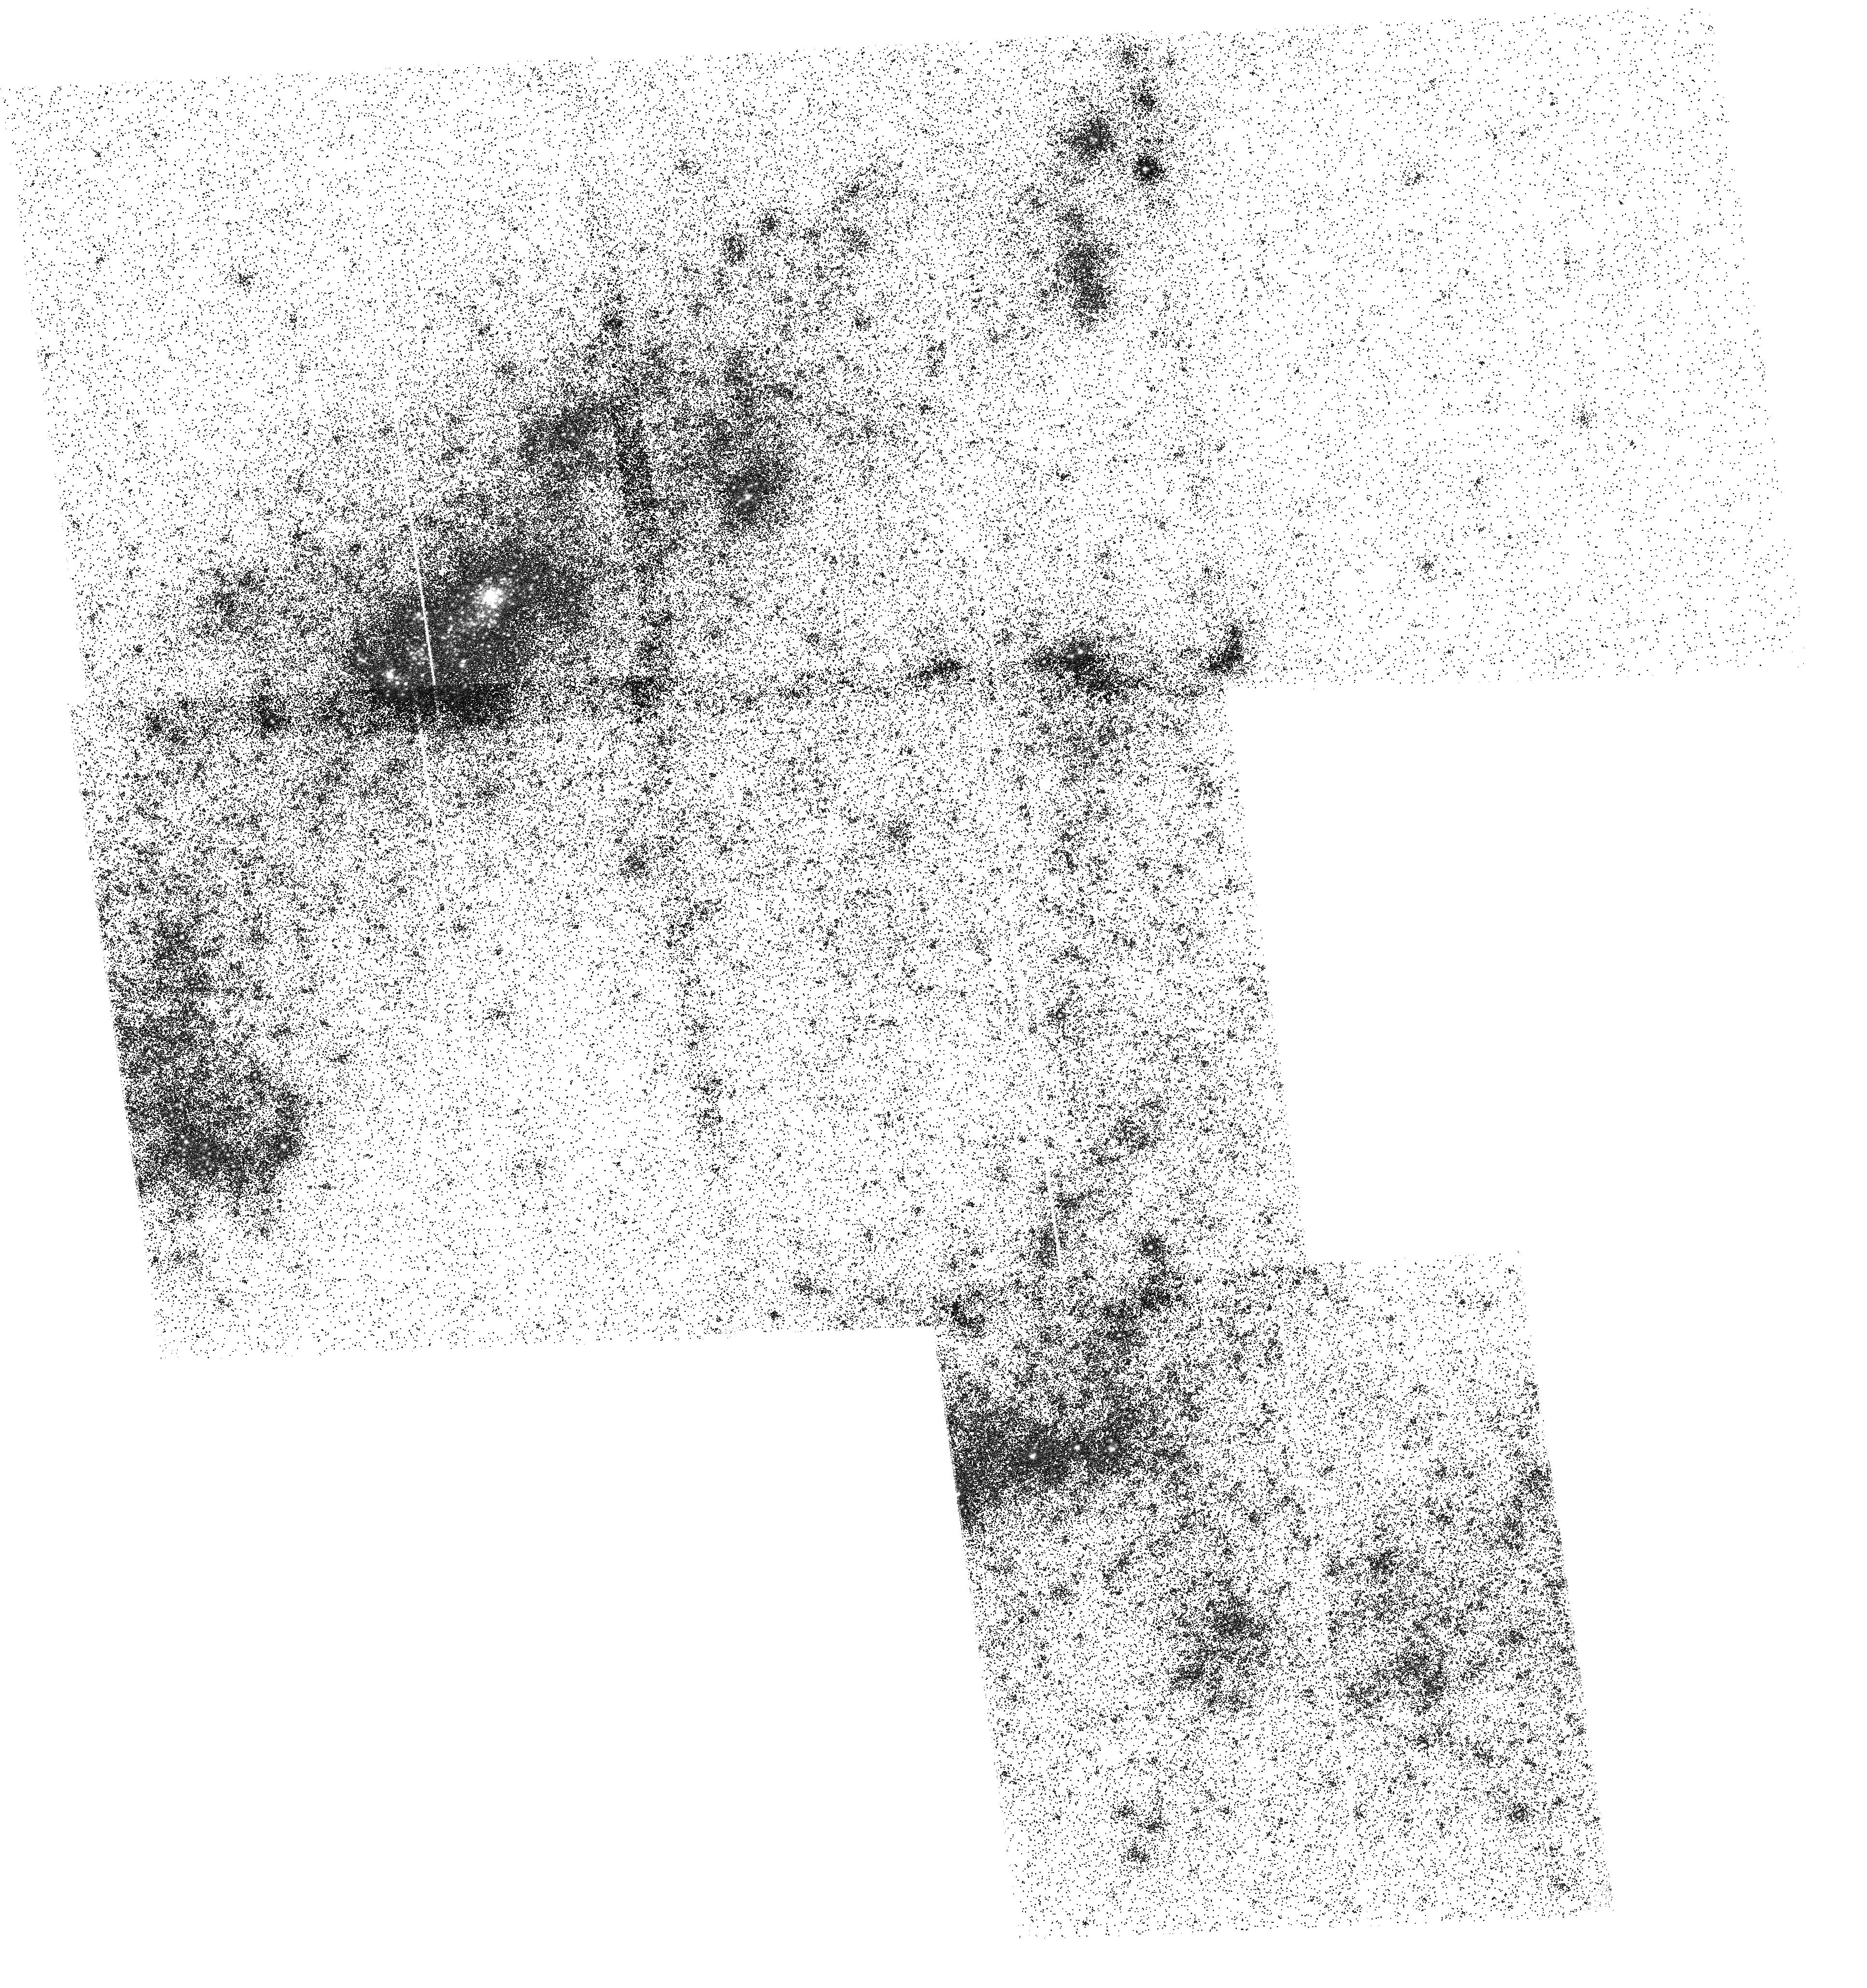
Target: NGC-4395-B. Instrument: ACS/SBC. Filter: F150LP. Exposure: 31 min. Observation ID: hst_16316_a6_acs_sbc_f150lp_jec0a6

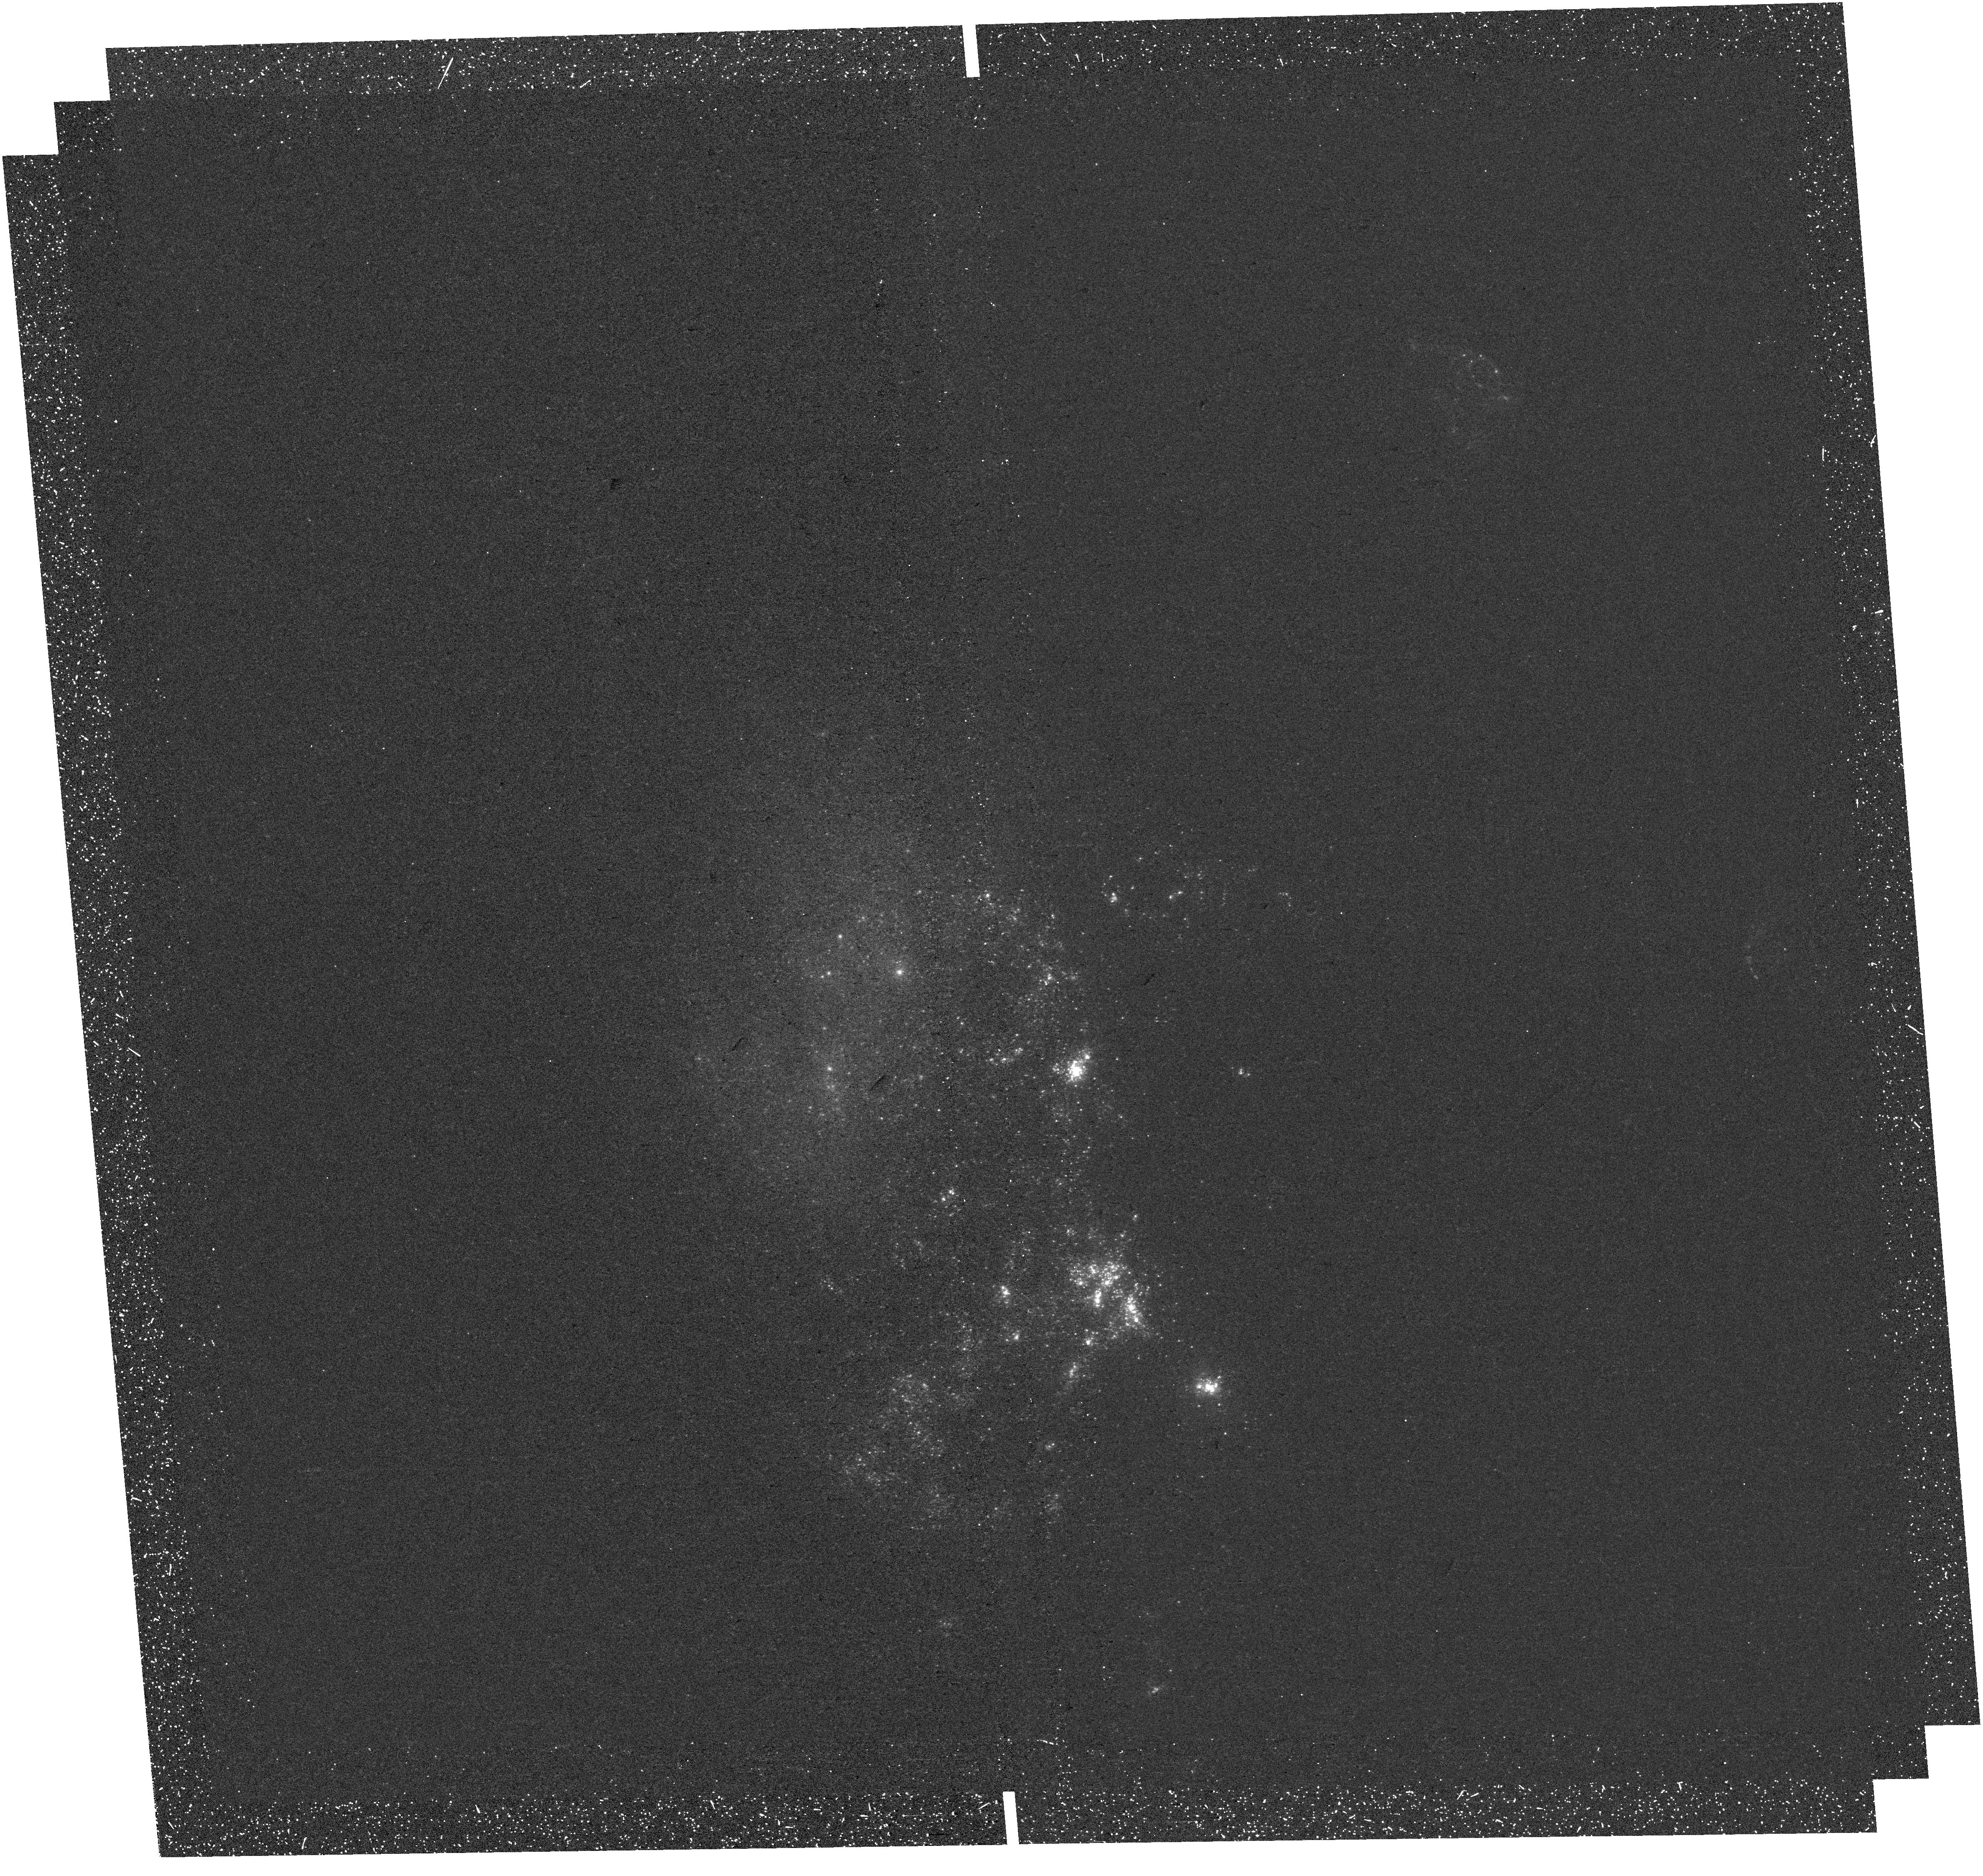
Target: NGC-4485. Instrument: WFC3/UVIS. Filter: F218W. Exposure: 36 min. Observation ID: hst_16316_e7_wfc3_uvis_f218w_iec0e7

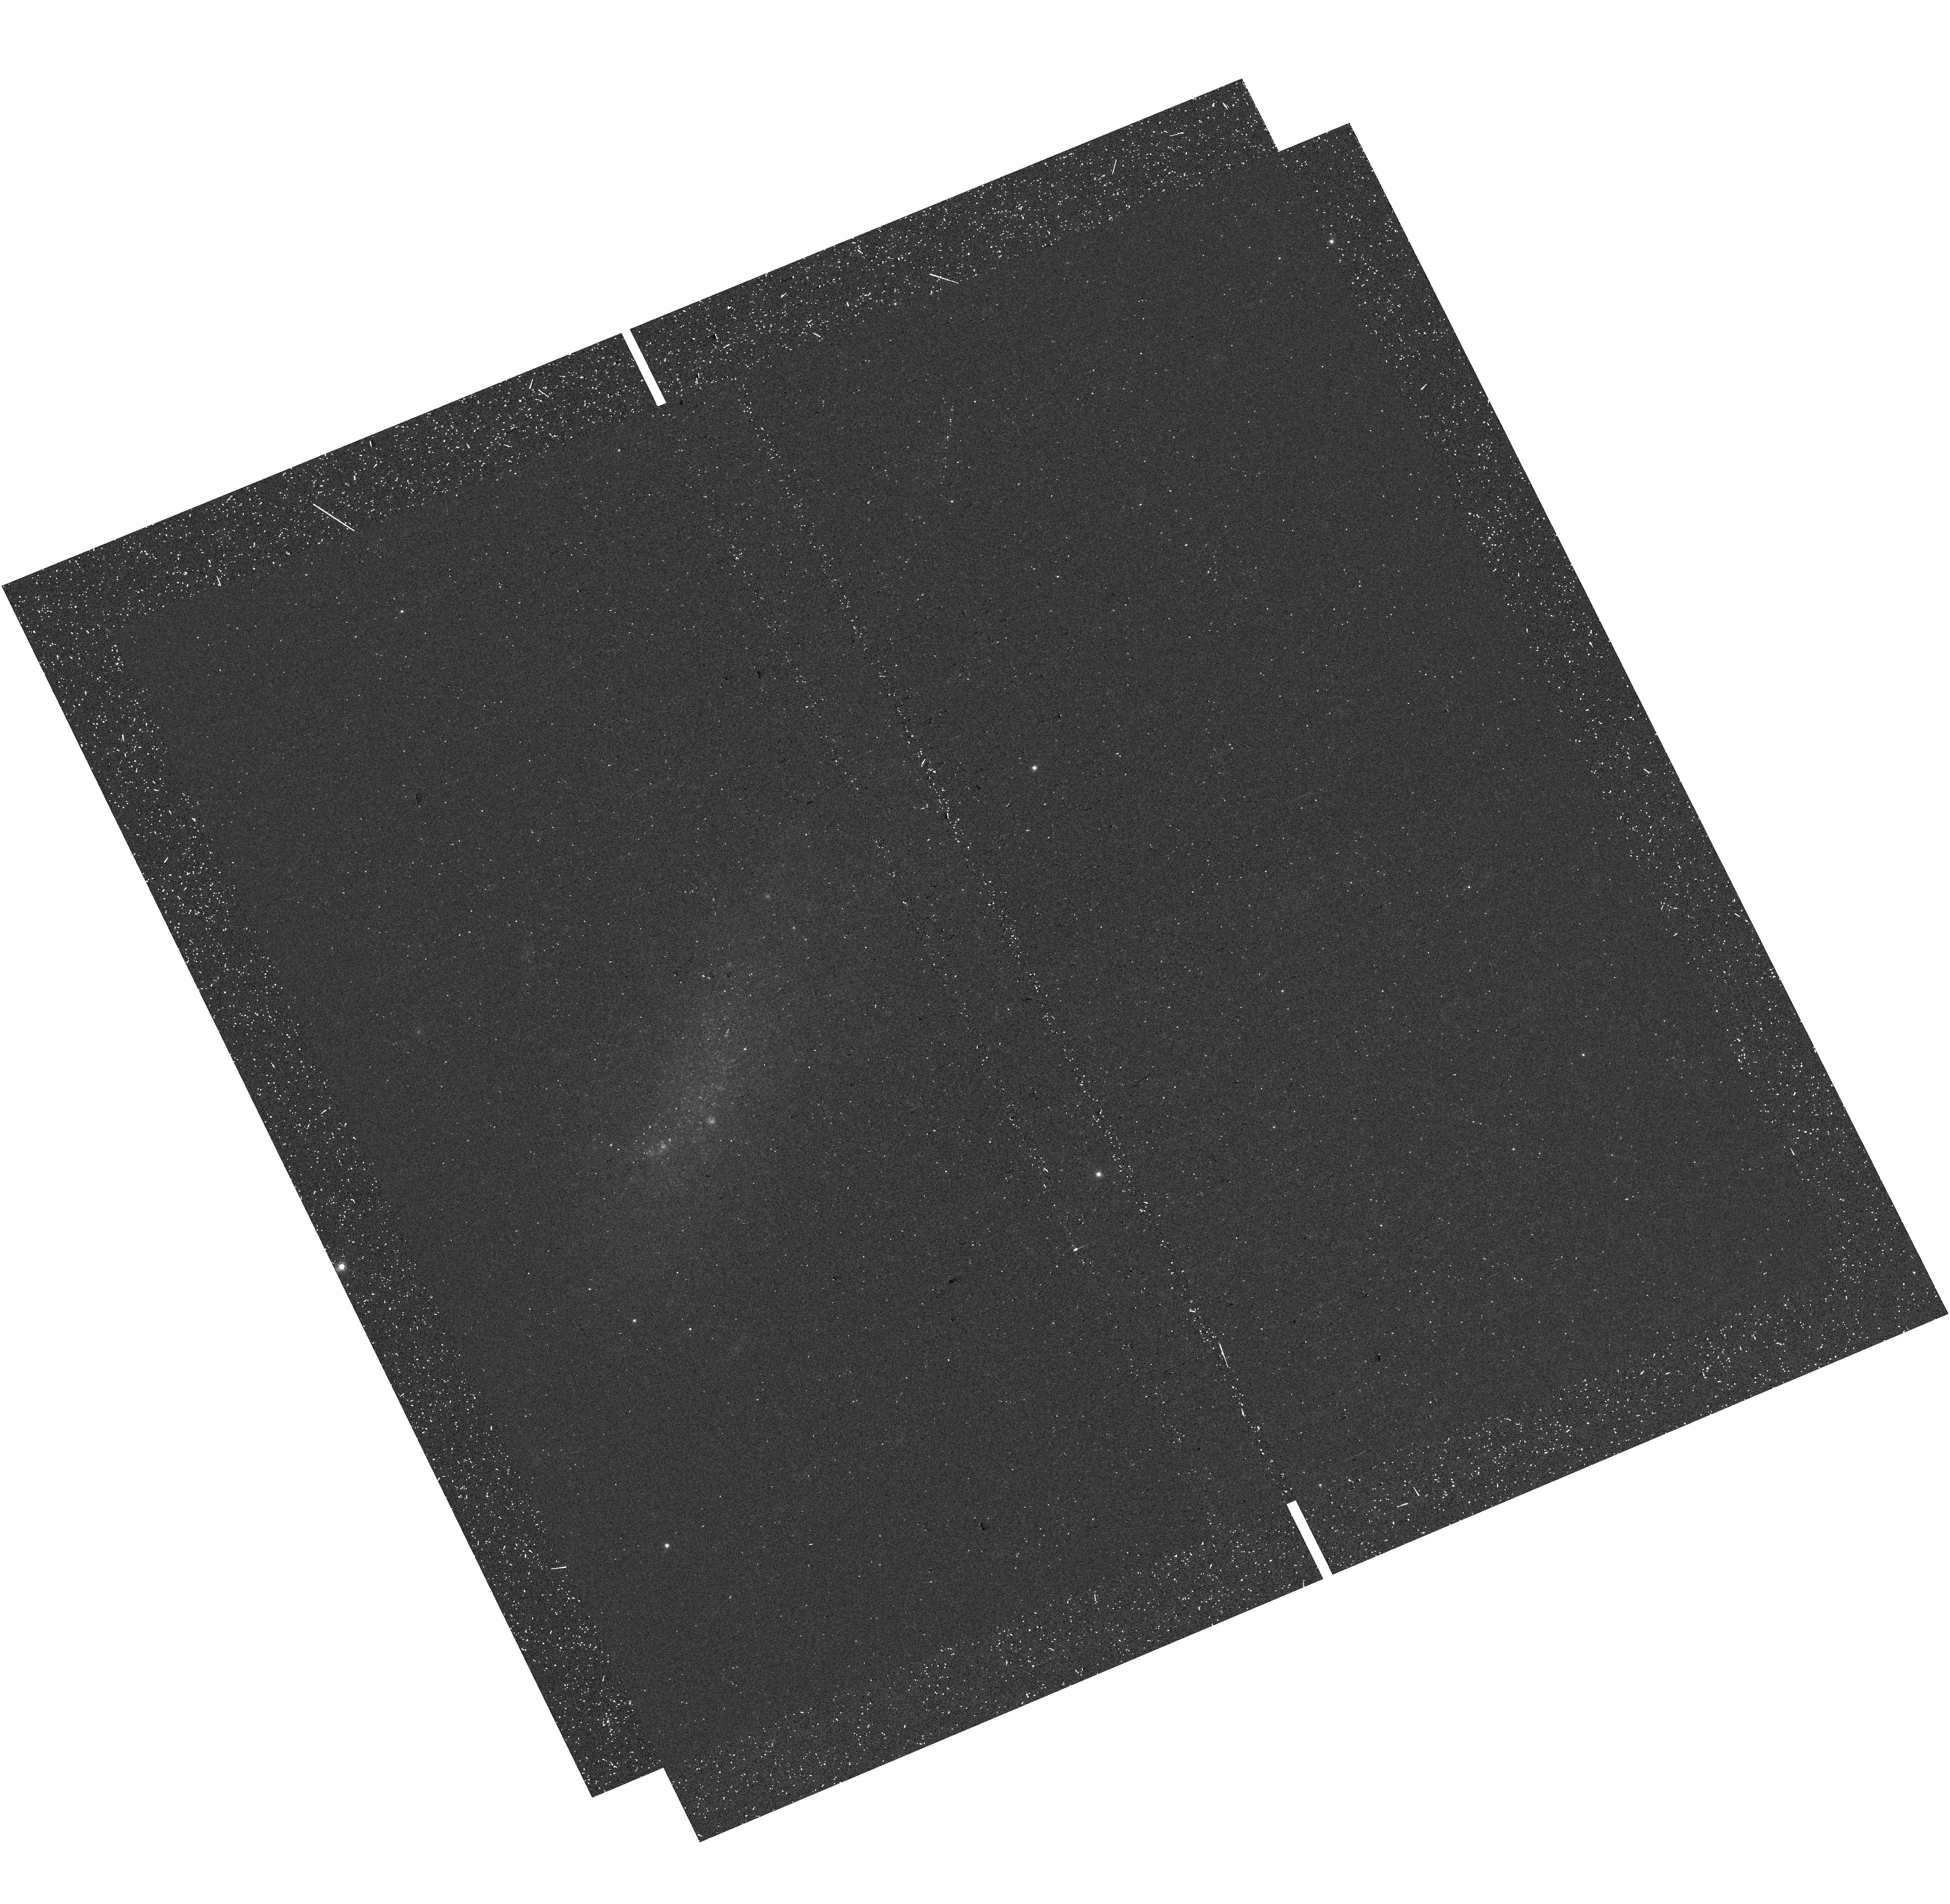
Target: IC-4247. Instrument: WFC3/UVIS. Filter: F657N. Exposure: 12 min. Observation ID: hst_16316_a1_wfc3_uvis_f657n_iec0a1

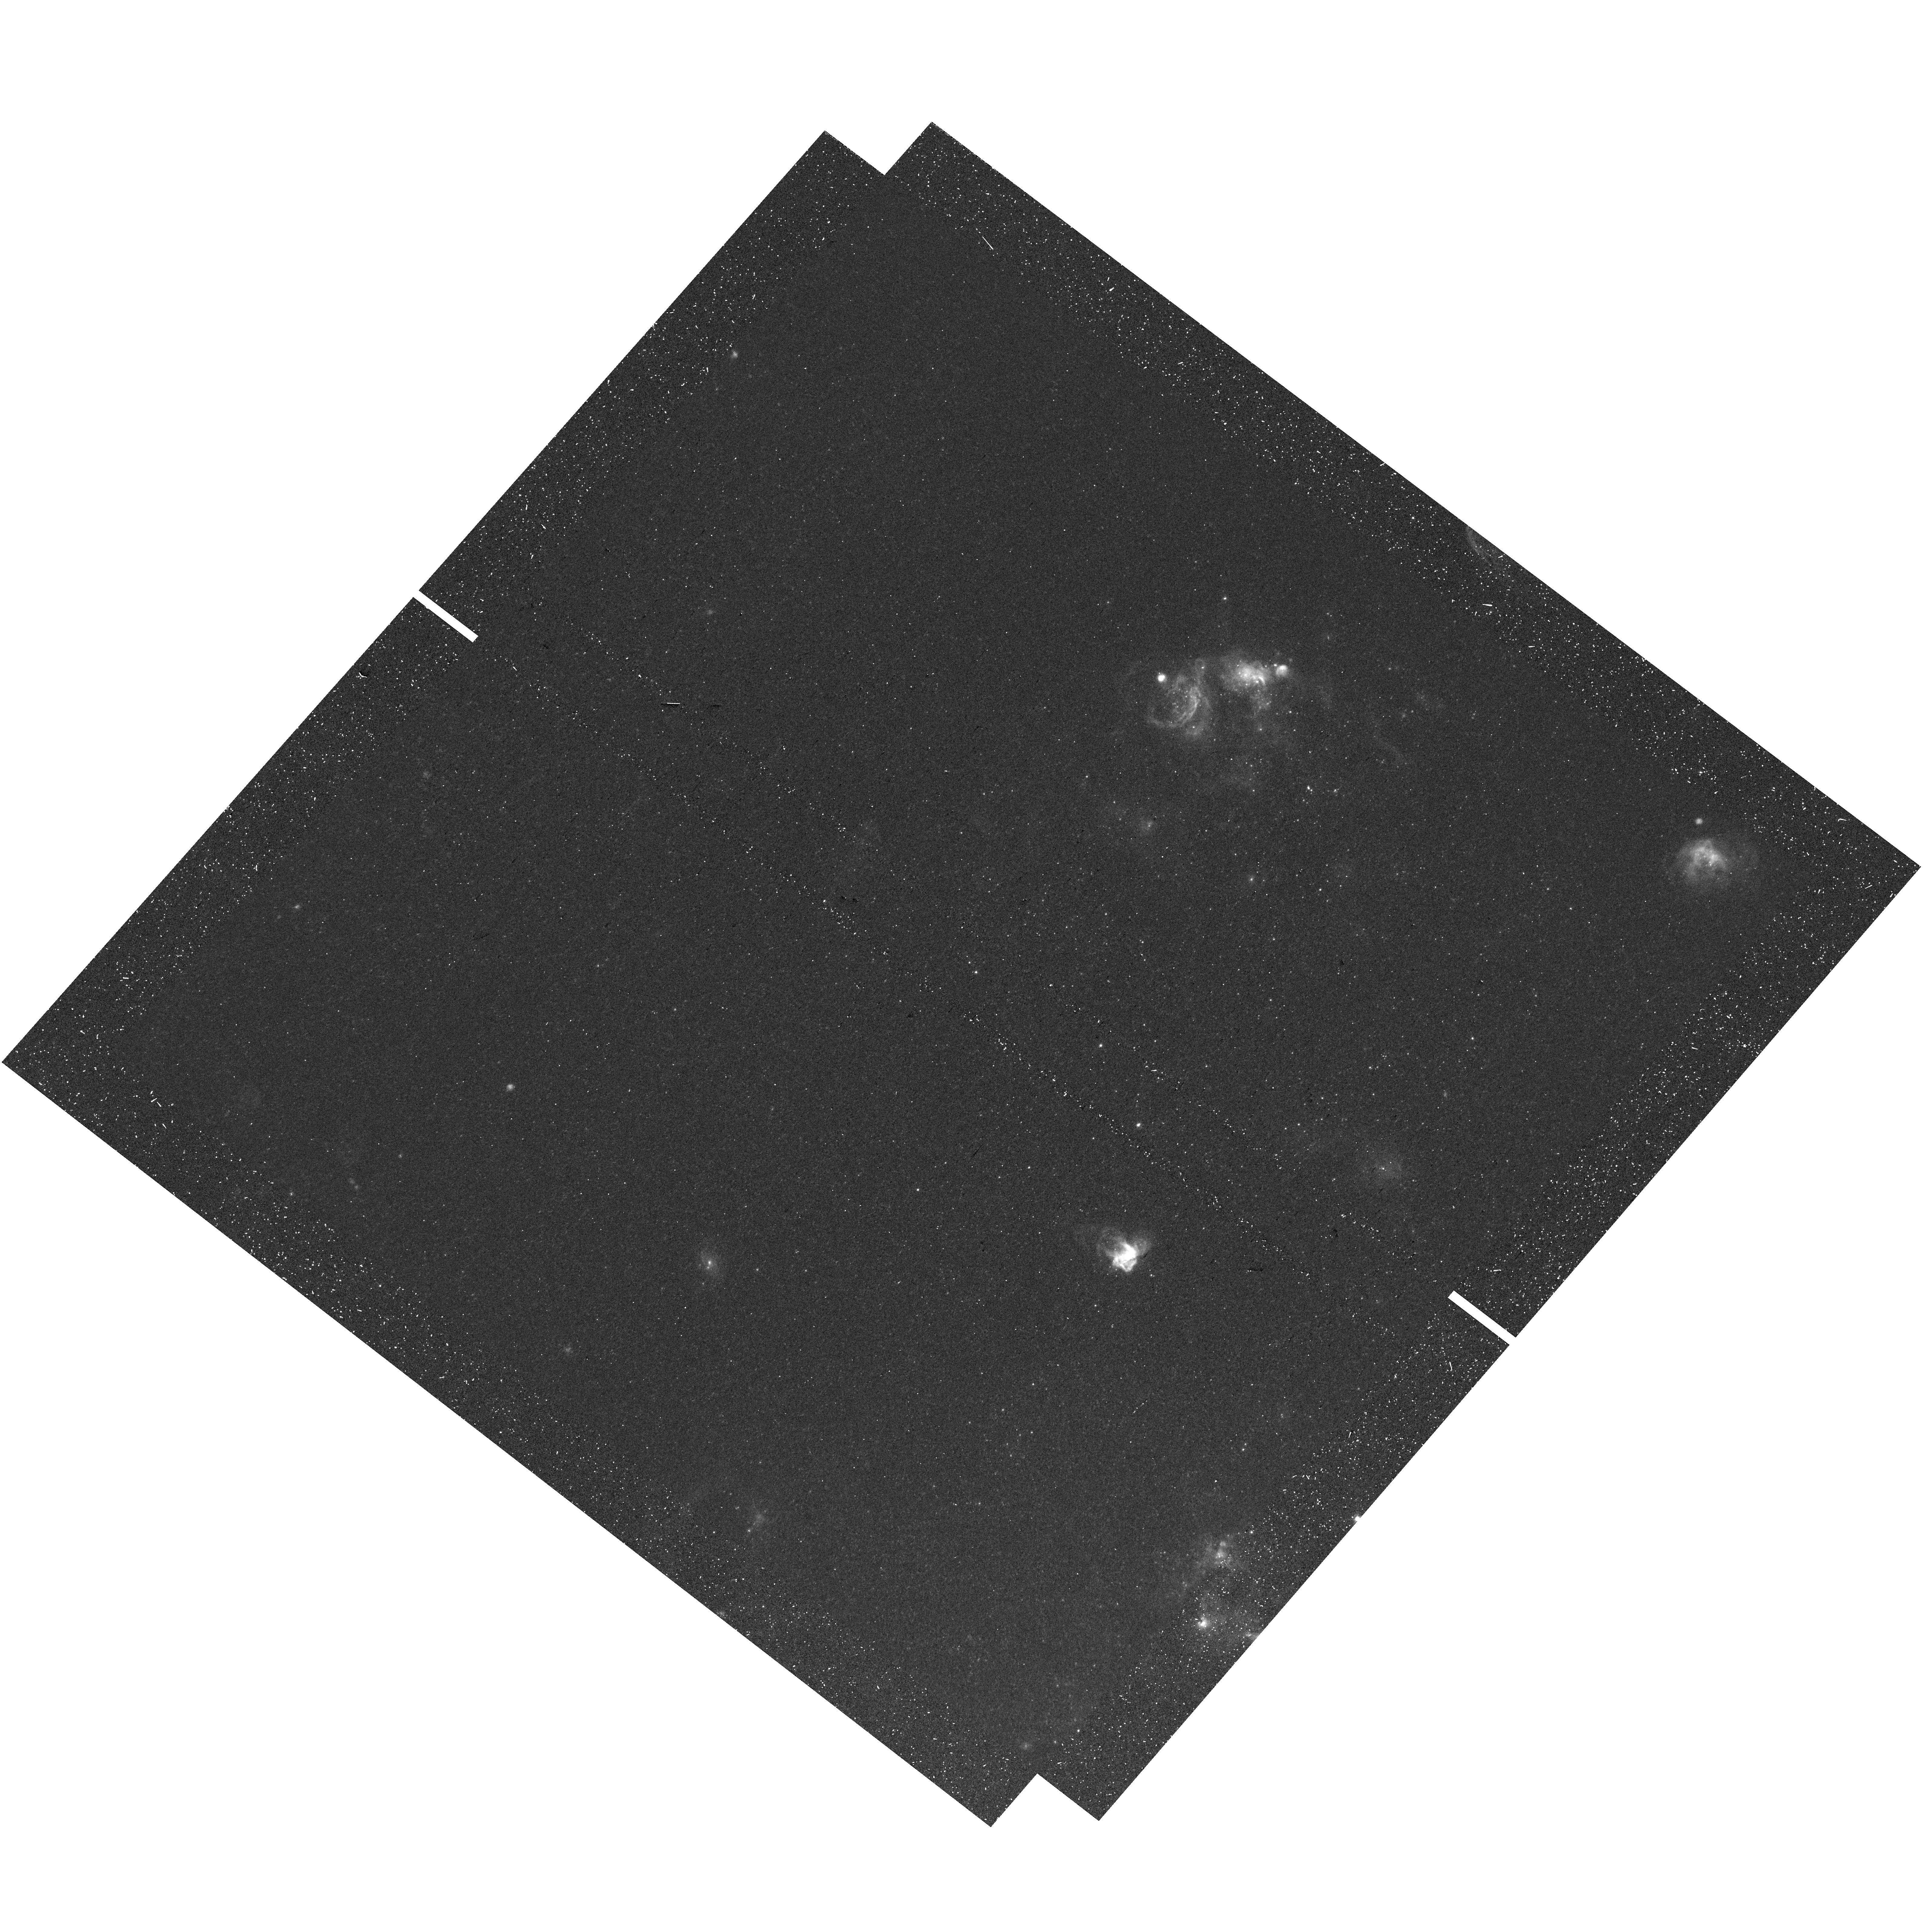
Target: NGC-300. Instrument: WFC3/UVIS. Filter: F657N. Exposure: 12 min. Observation ID: hst_16316_25_wfc3_uvis_f657n_iec025

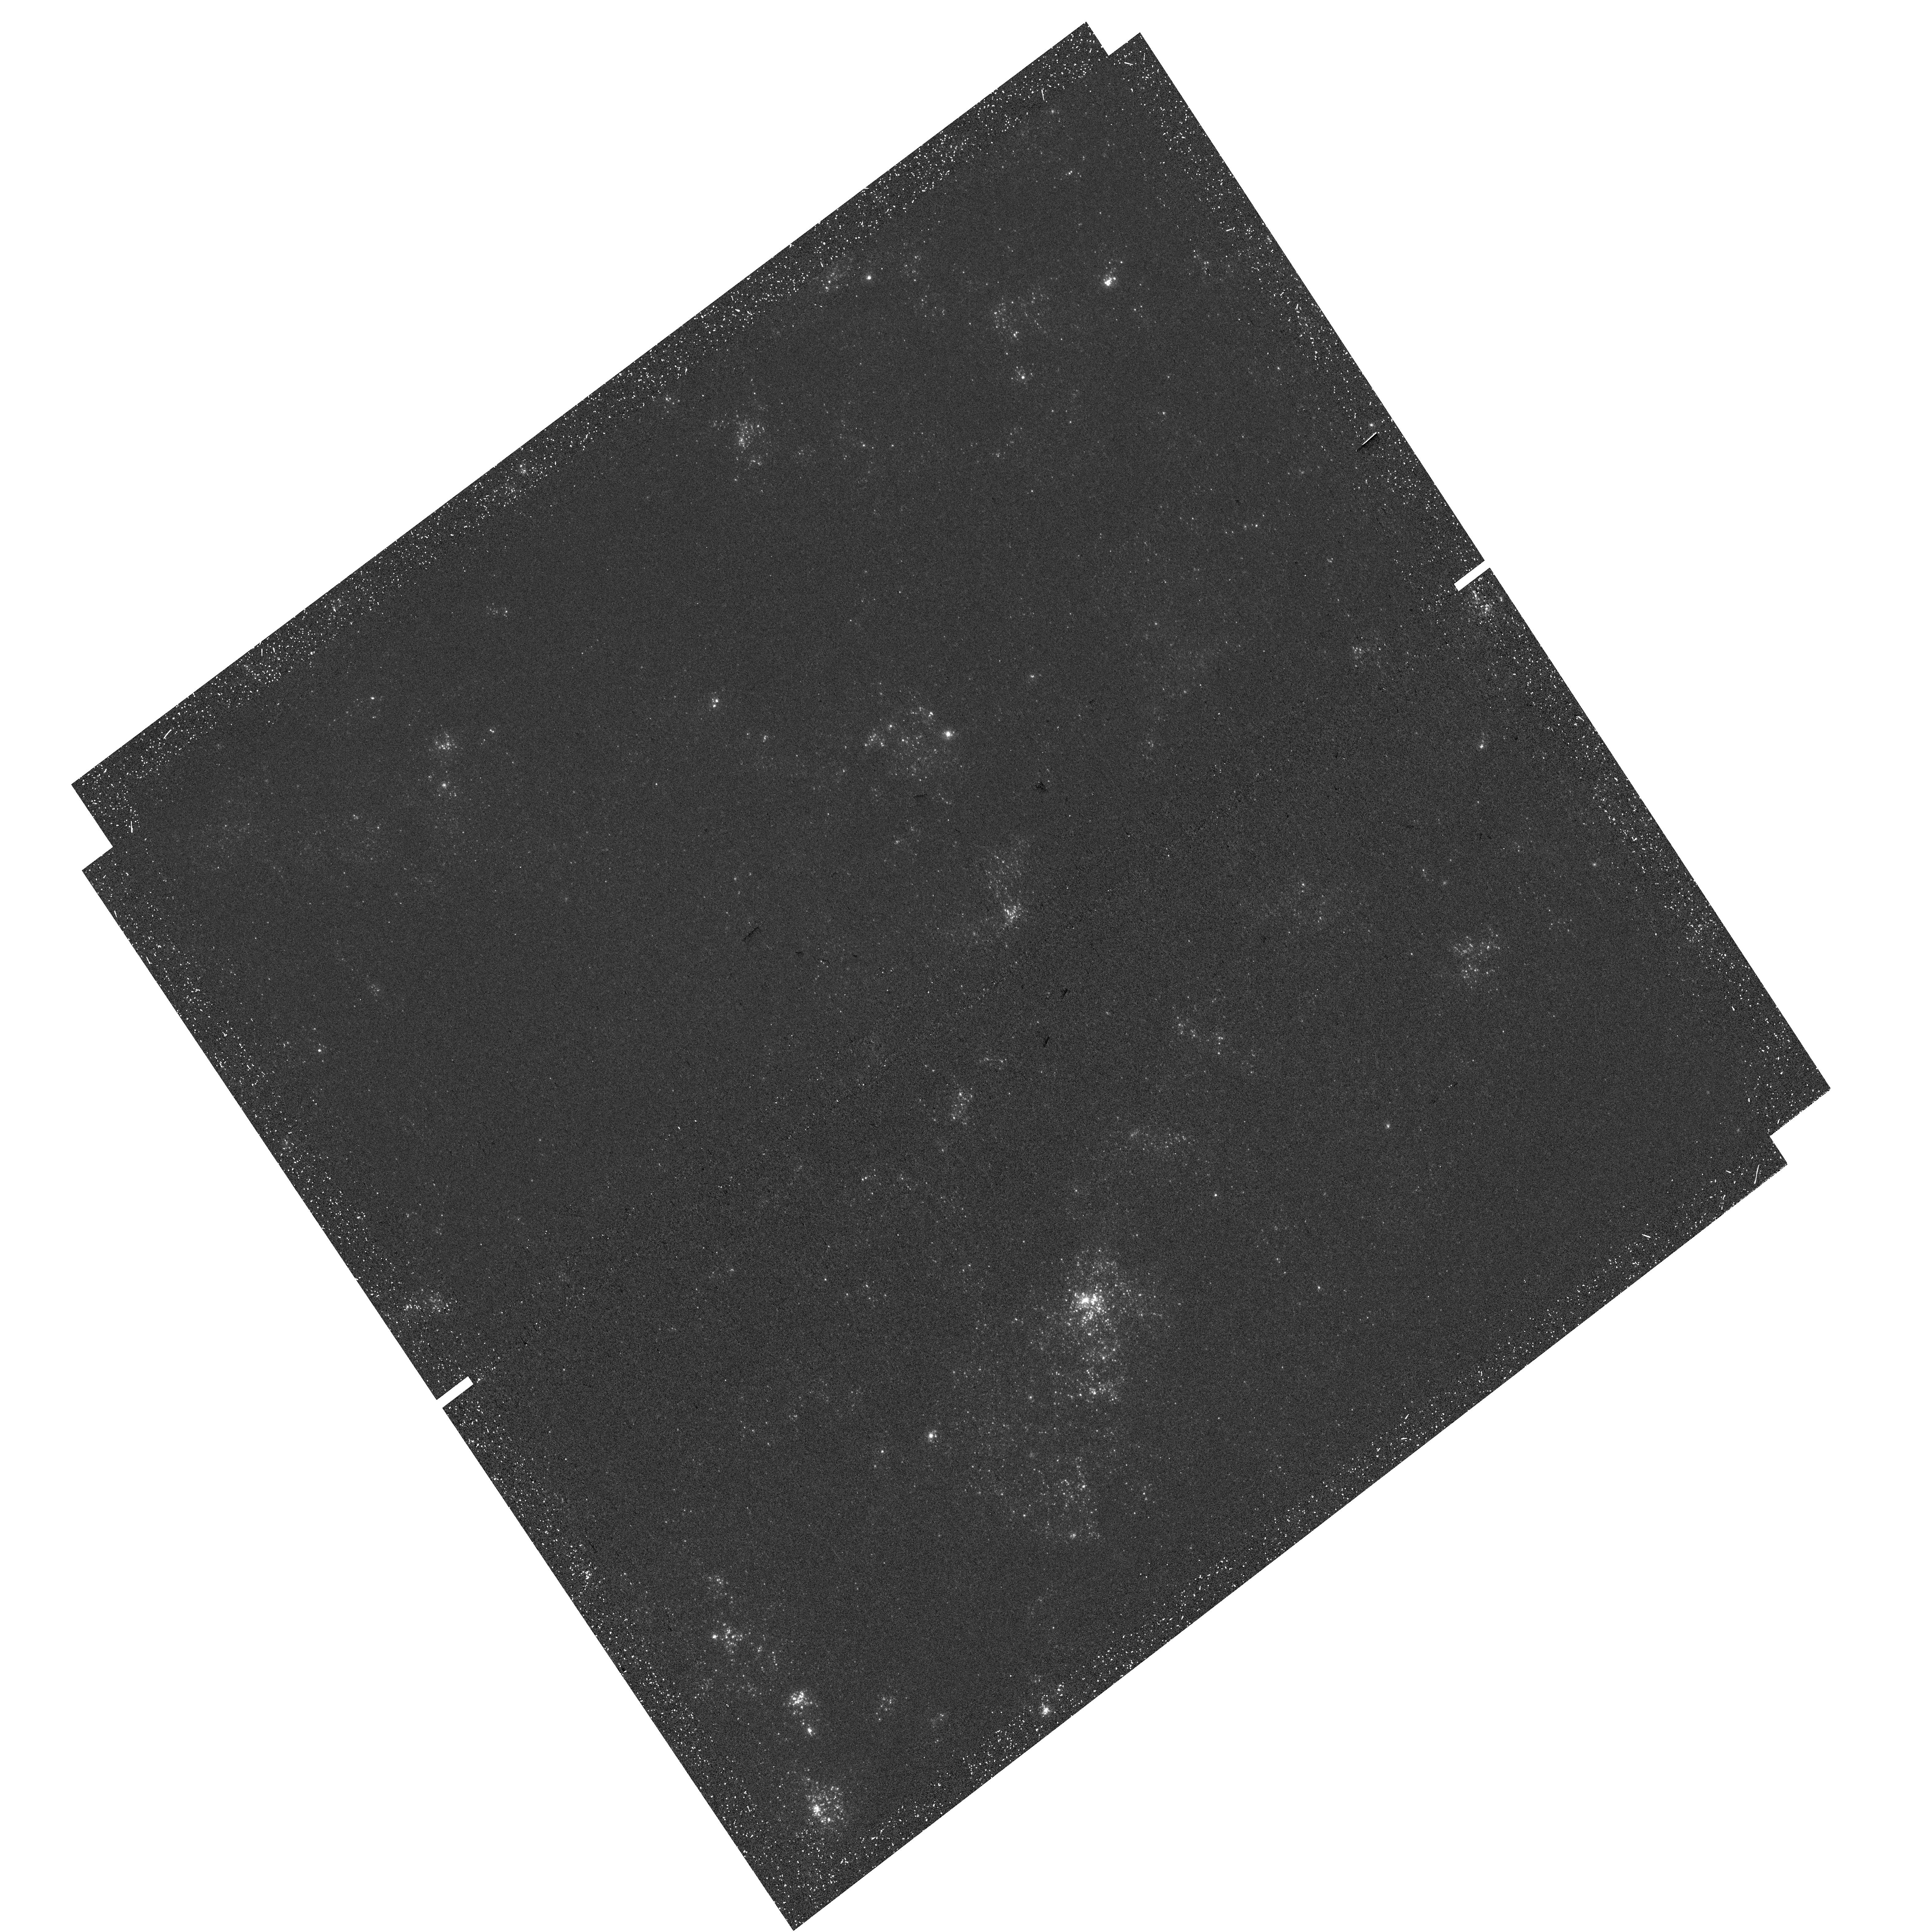
Target: M-101-B-UVIS. Instrument: WFC3/UVIS. Filter: F218W. Exposure: 36 min. Observation ID: hst_16316_d3_wfc3_uvis_f218w_iec0d3

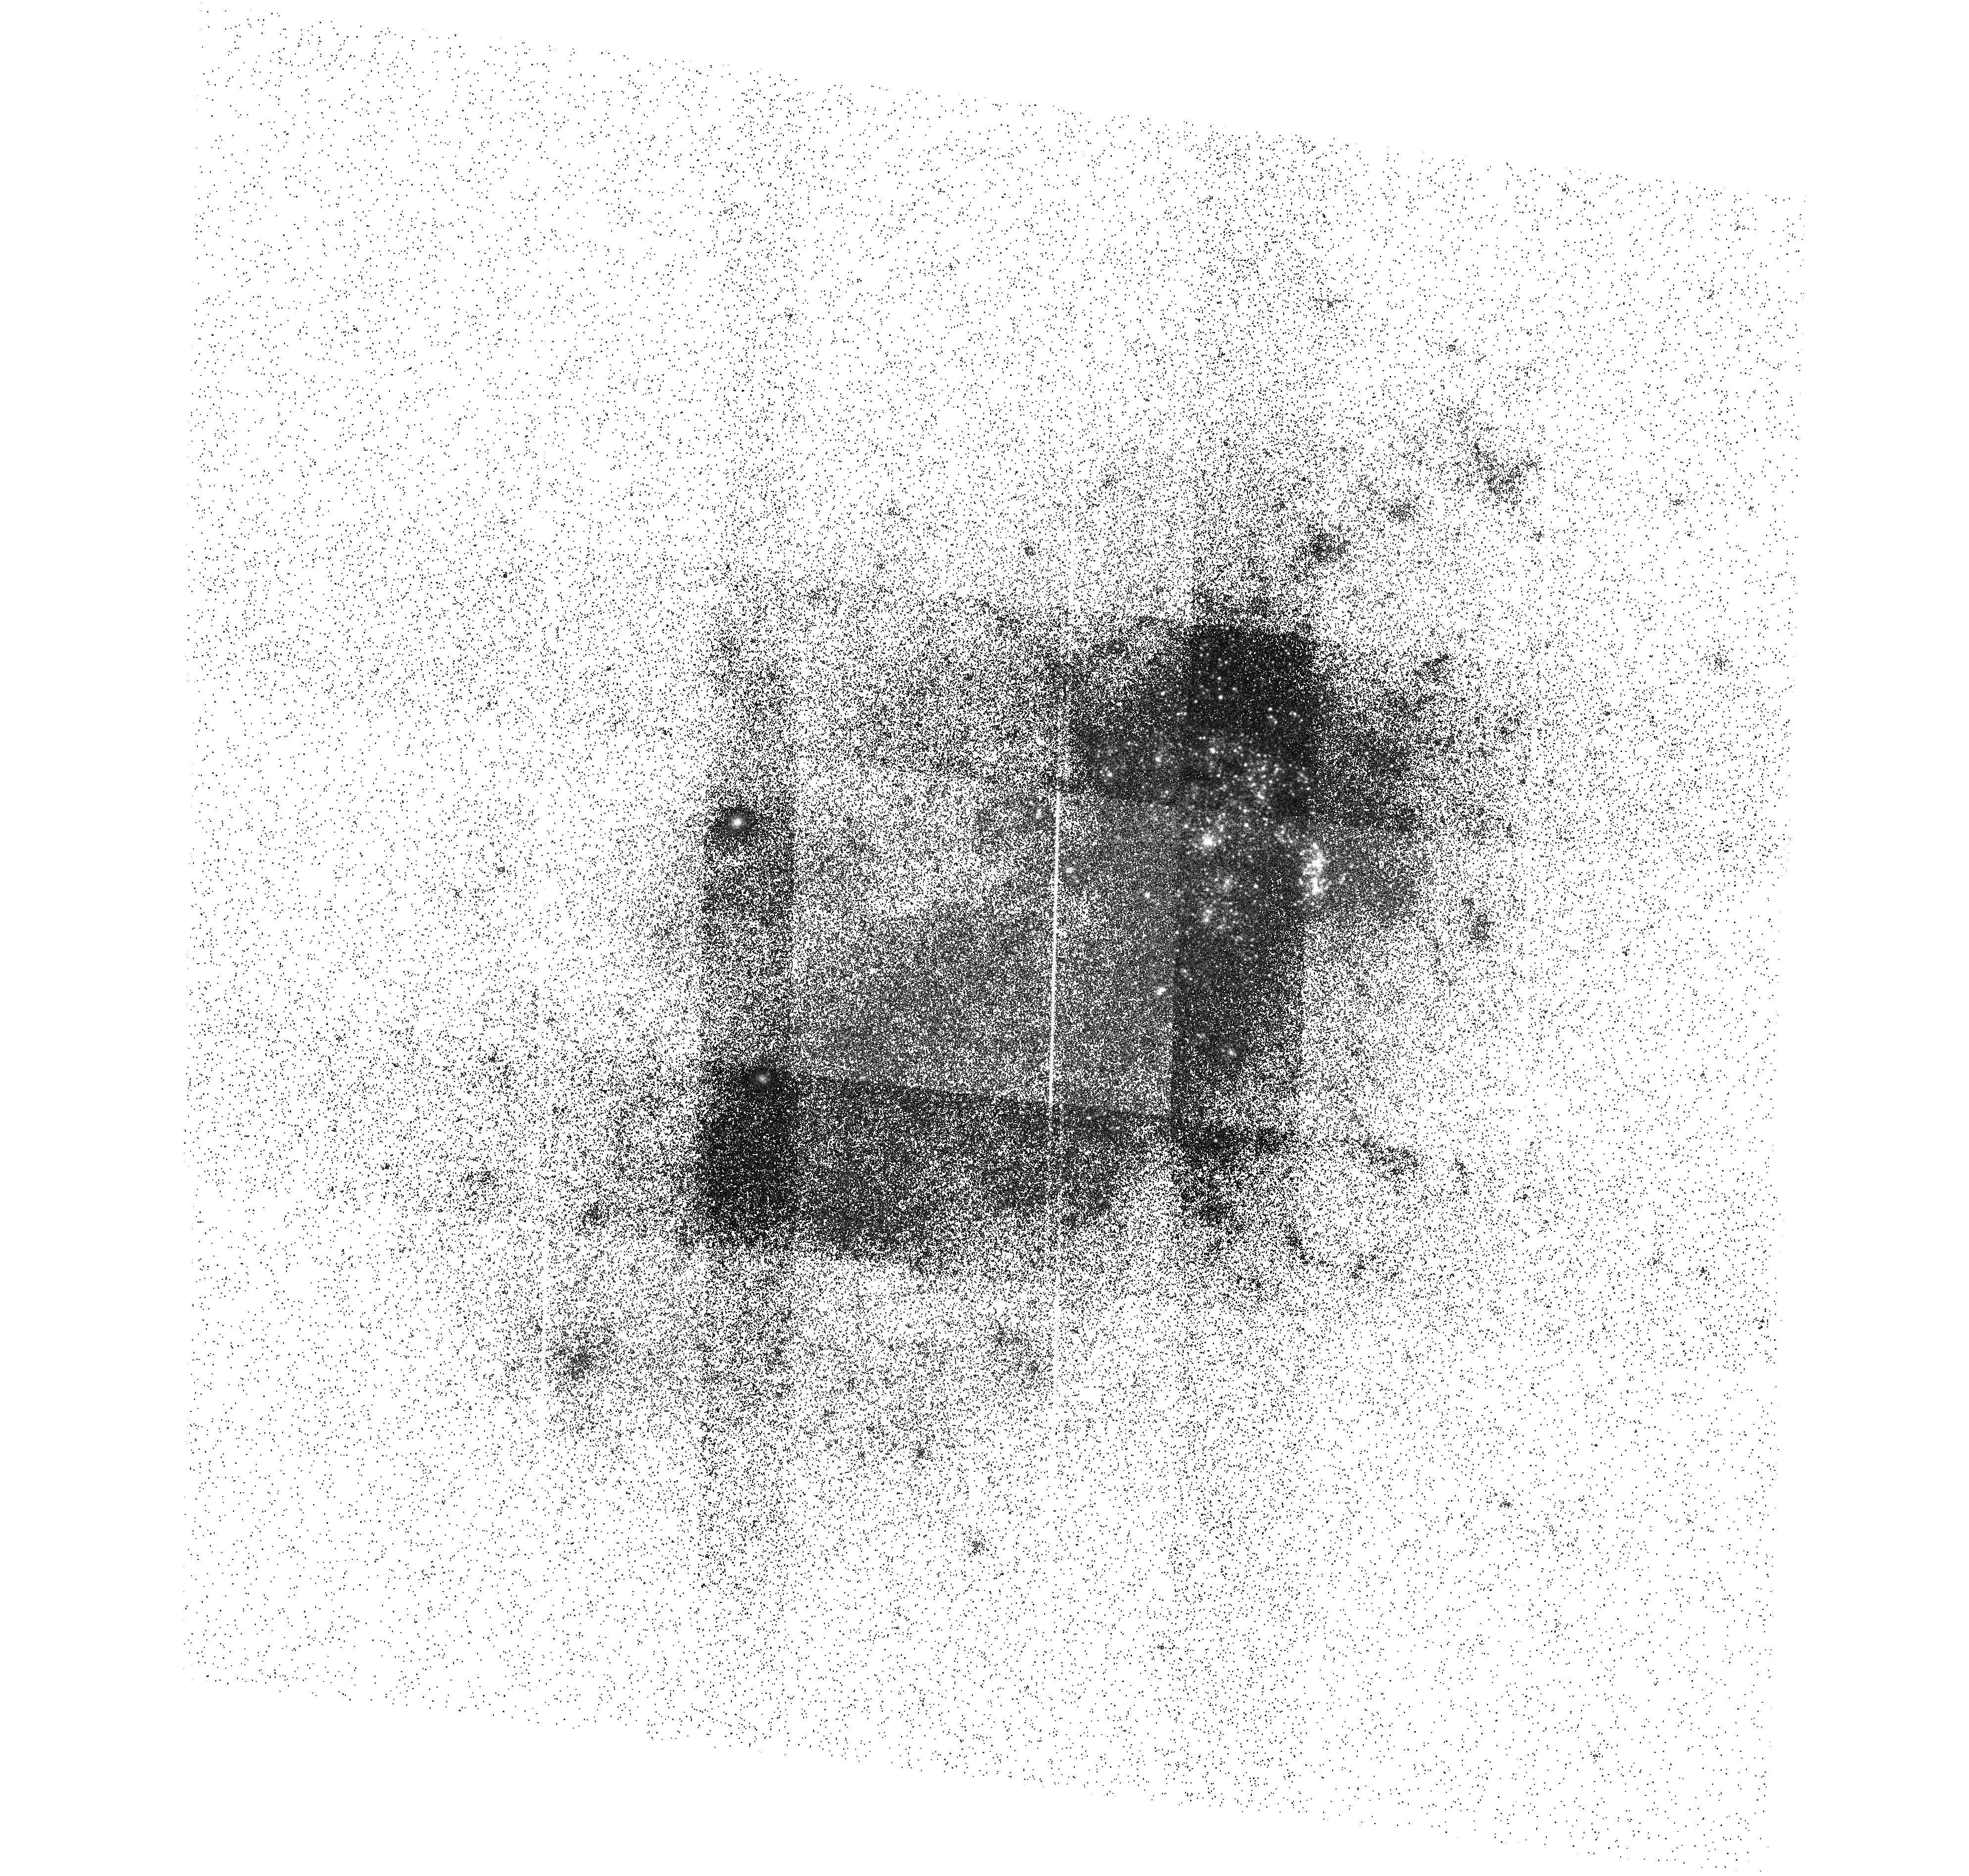
Target: NGC-3738. Instrument: ACS/SBC. Filter: F150LP. Exposure: 30 min. Observation ID: hst_16316_21_acs_sbc_f150lp_jec021

GULP: Galaxy UV Legacy Project (PI: Sabbi, Elena)

Massive OB stars are rare and short lived. Yet they dominate the ultraviolet luminosities of star forming galaxies, produce alpha elements, and are mechanical energy powerhouses through their stellar winds and supernovae. OB stars are difficult to study and our knowledge of massive star populations is largely limited to the Milky Way and its nearby companions. We propose to use an efficient large-dither-mosaicking observing strategy to resolve and map OB star populations in 27 nearby galaxies within 7.5 Mpc by obtaining FUV and NUV images with the ACS/SBC and WFC3/UVIS on HST. GULP will observe galaxies covering a wide range of masses, metallicities, and star formation activity levels. GULP multi-wavelength data will capture large numbers of massive young stars in clusters, OB associations, and in field populations. GULP will provide a unique basis for calibrating modern massive star evolutionary models, investigating the upper IMF and its dependence on metallicity and environment, and understanding the role of stellar feedback in determining the evolution of starbursts and star-forming galaxies. GULP will allow us to link the properties of massive stars from their birth to their demise as supernovae. The project makes effective use of archival HST data, adding unique UV photometry, and allowing us to simultaneously investigate UV dust obscuration in a variety of galaxies. Results from GULP will thus provide a strong quantitative basis for quantifying the dust attenuation at FUV and NUV wavelengths, indispensable for interpreting the rest-frame UV spectra of youthful galaxies with JWST.